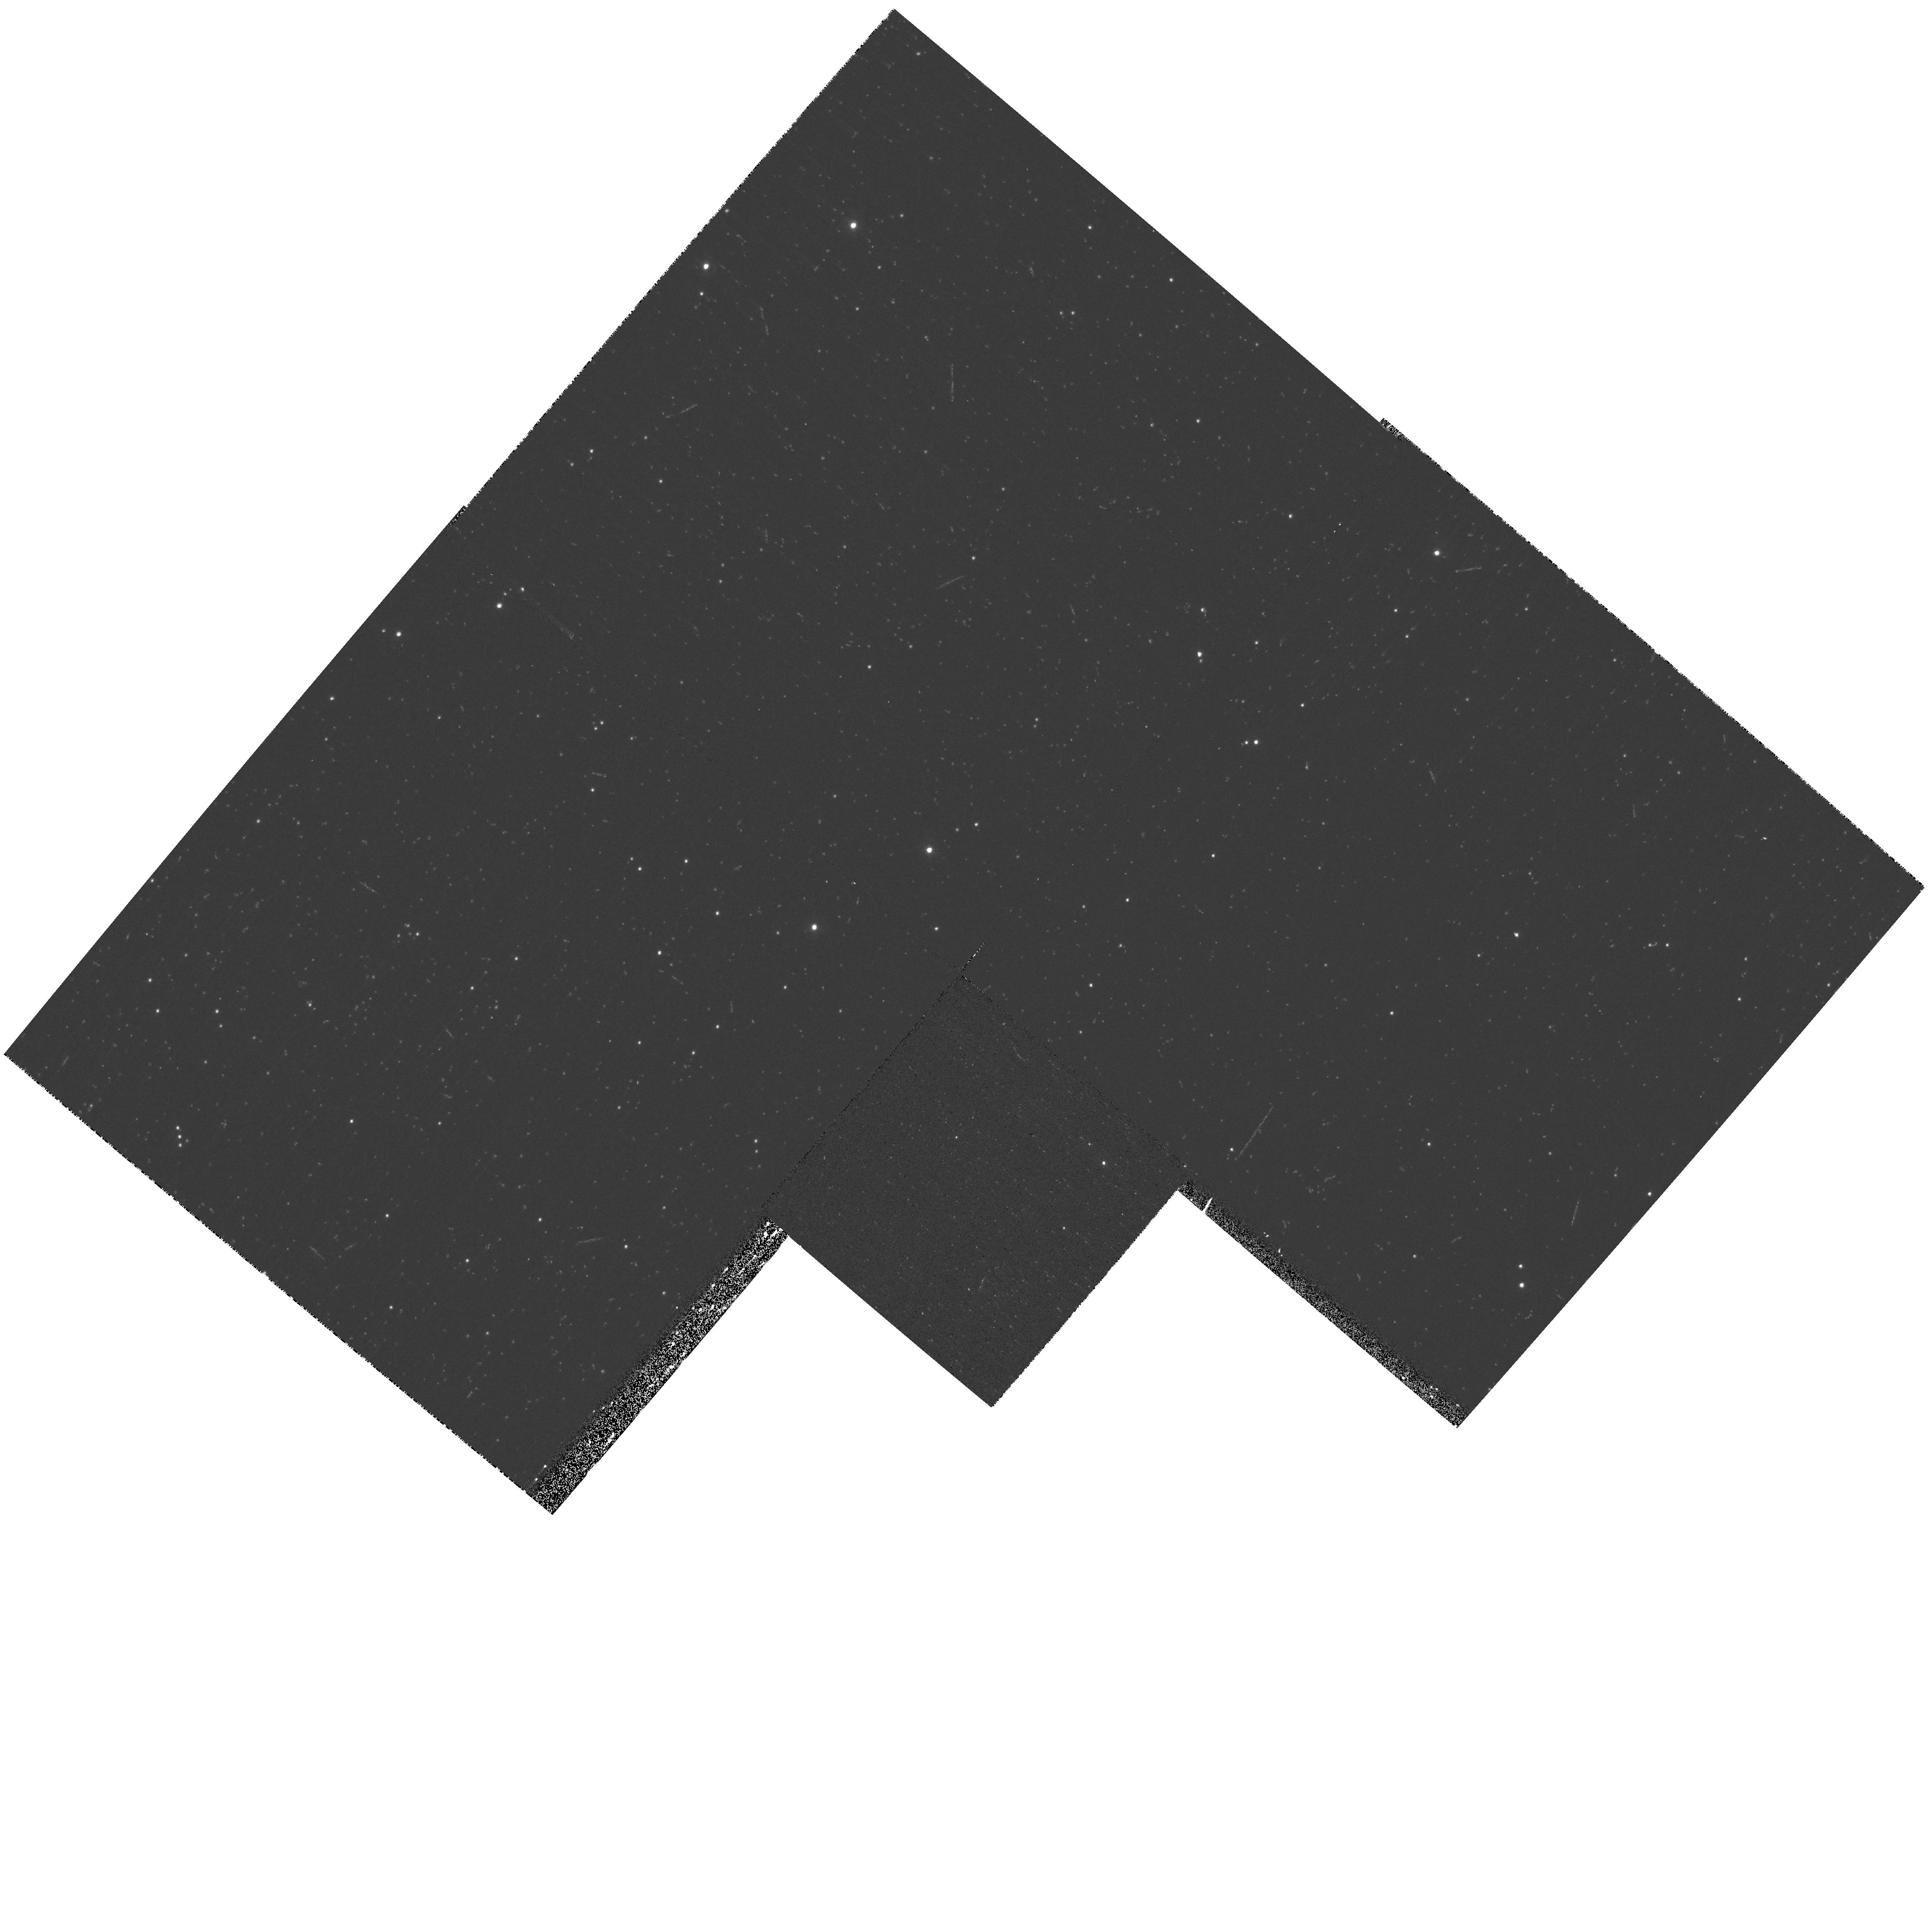
Target: LIST-1. Instrument: WFPC2/PC. Filter: F300W. Exposure: 7 min. Observation ID: hst_9634_bh_wfpc2_pc_f300w_u8gpbh

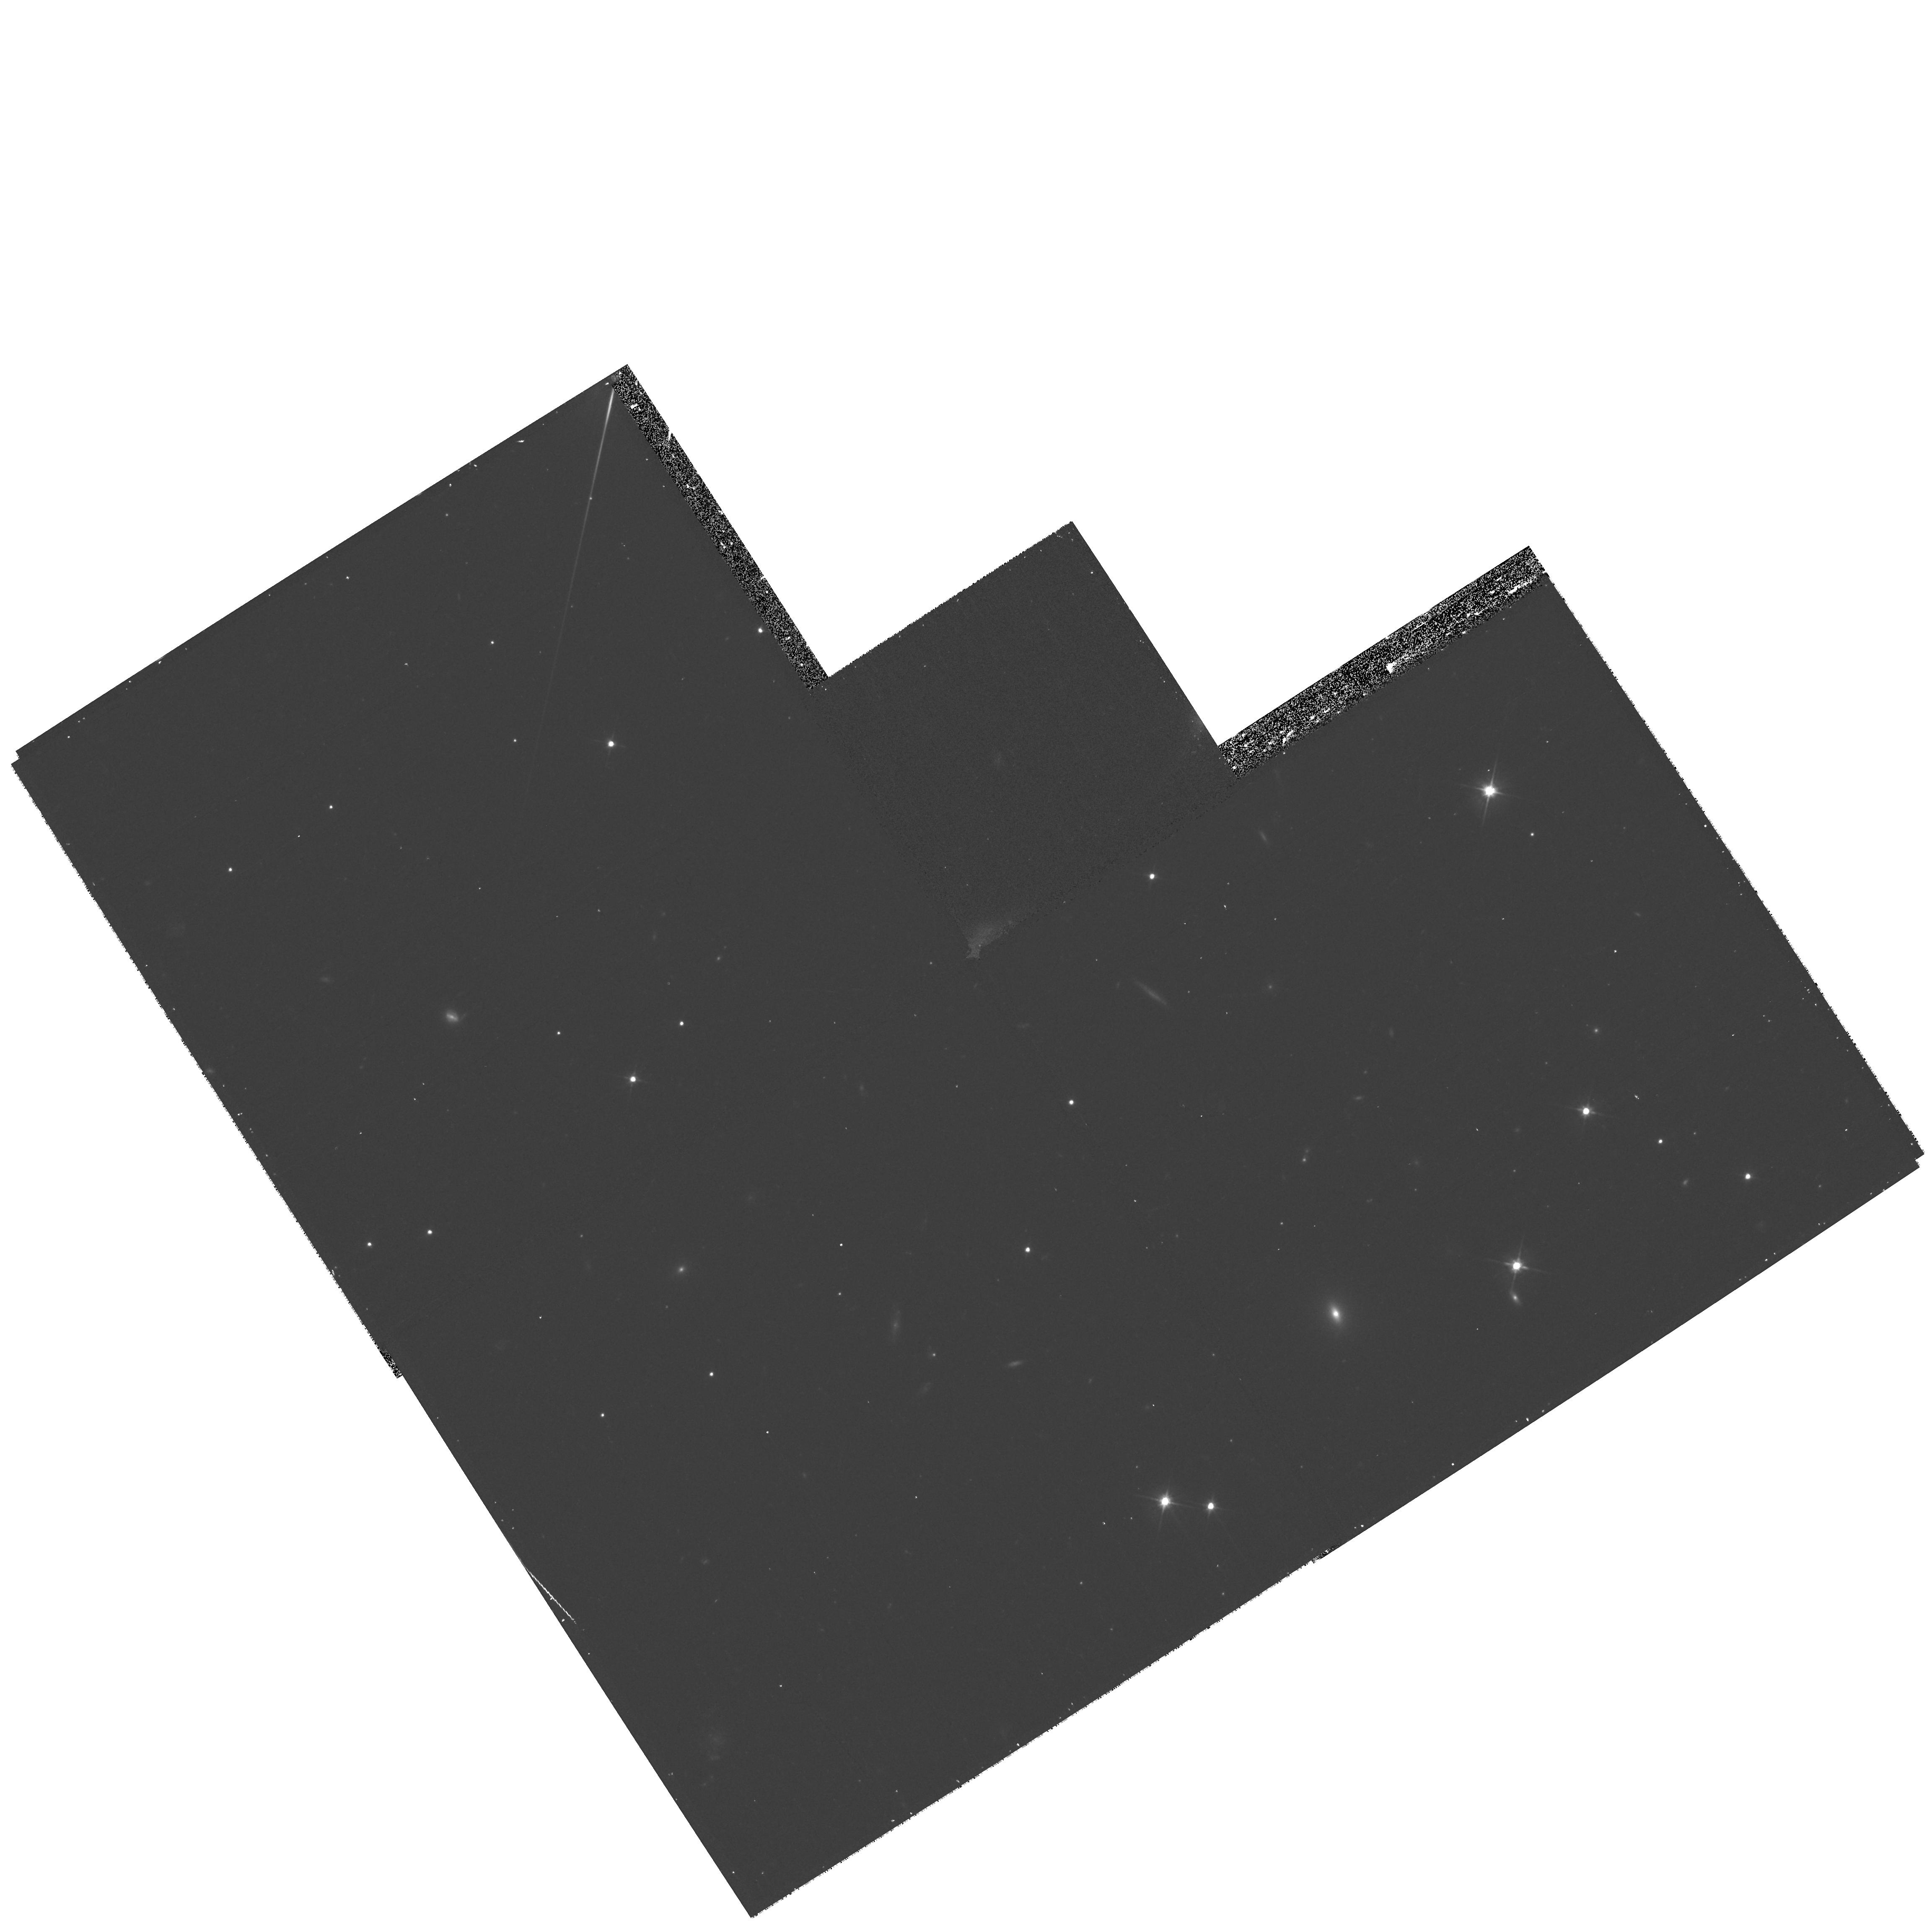
Target: LIST-2. Instrument: WFPC2/PC. Filter: F606W. Exposure: 17 min. Observation ID: hst_9634_bd_wfpc2_pc_f606w_u8gpbd

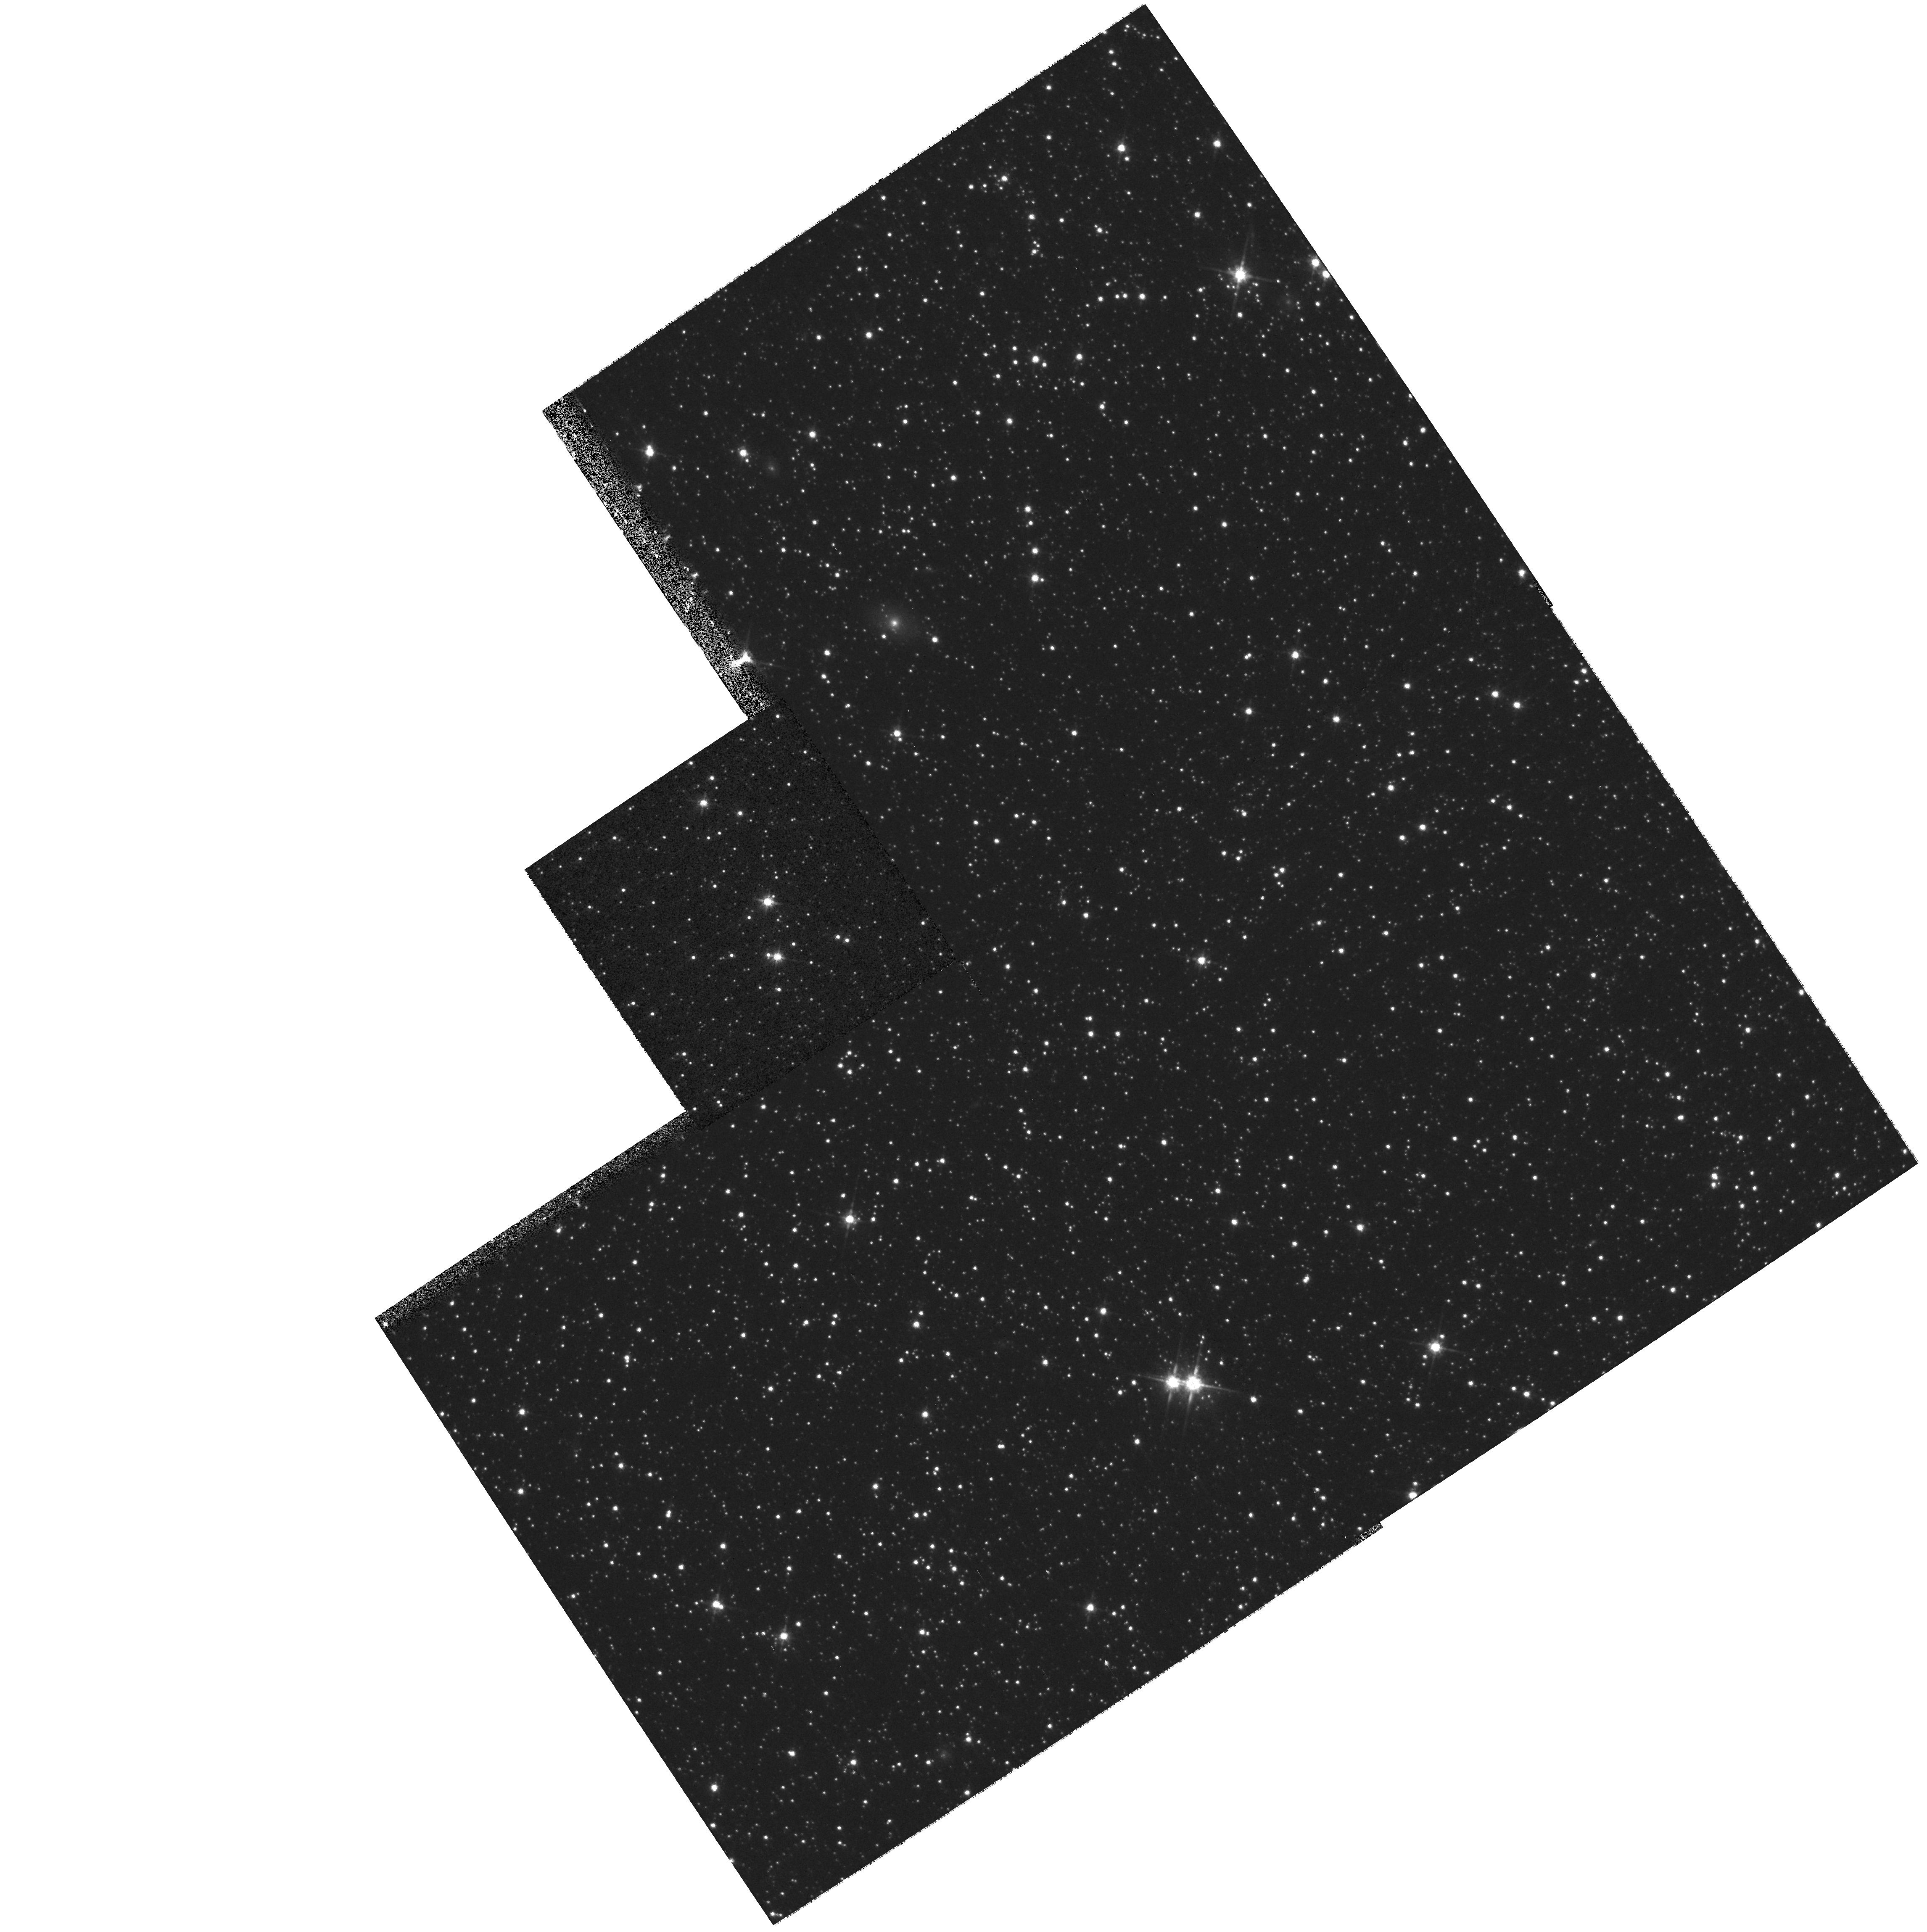
Target: LIST-1. Instrument: WFPC2/PC. Filter: F814W. Exposure: 7 min. Observation ID: hst_9634_at_wfpc2_pc_f814w_u8gpat

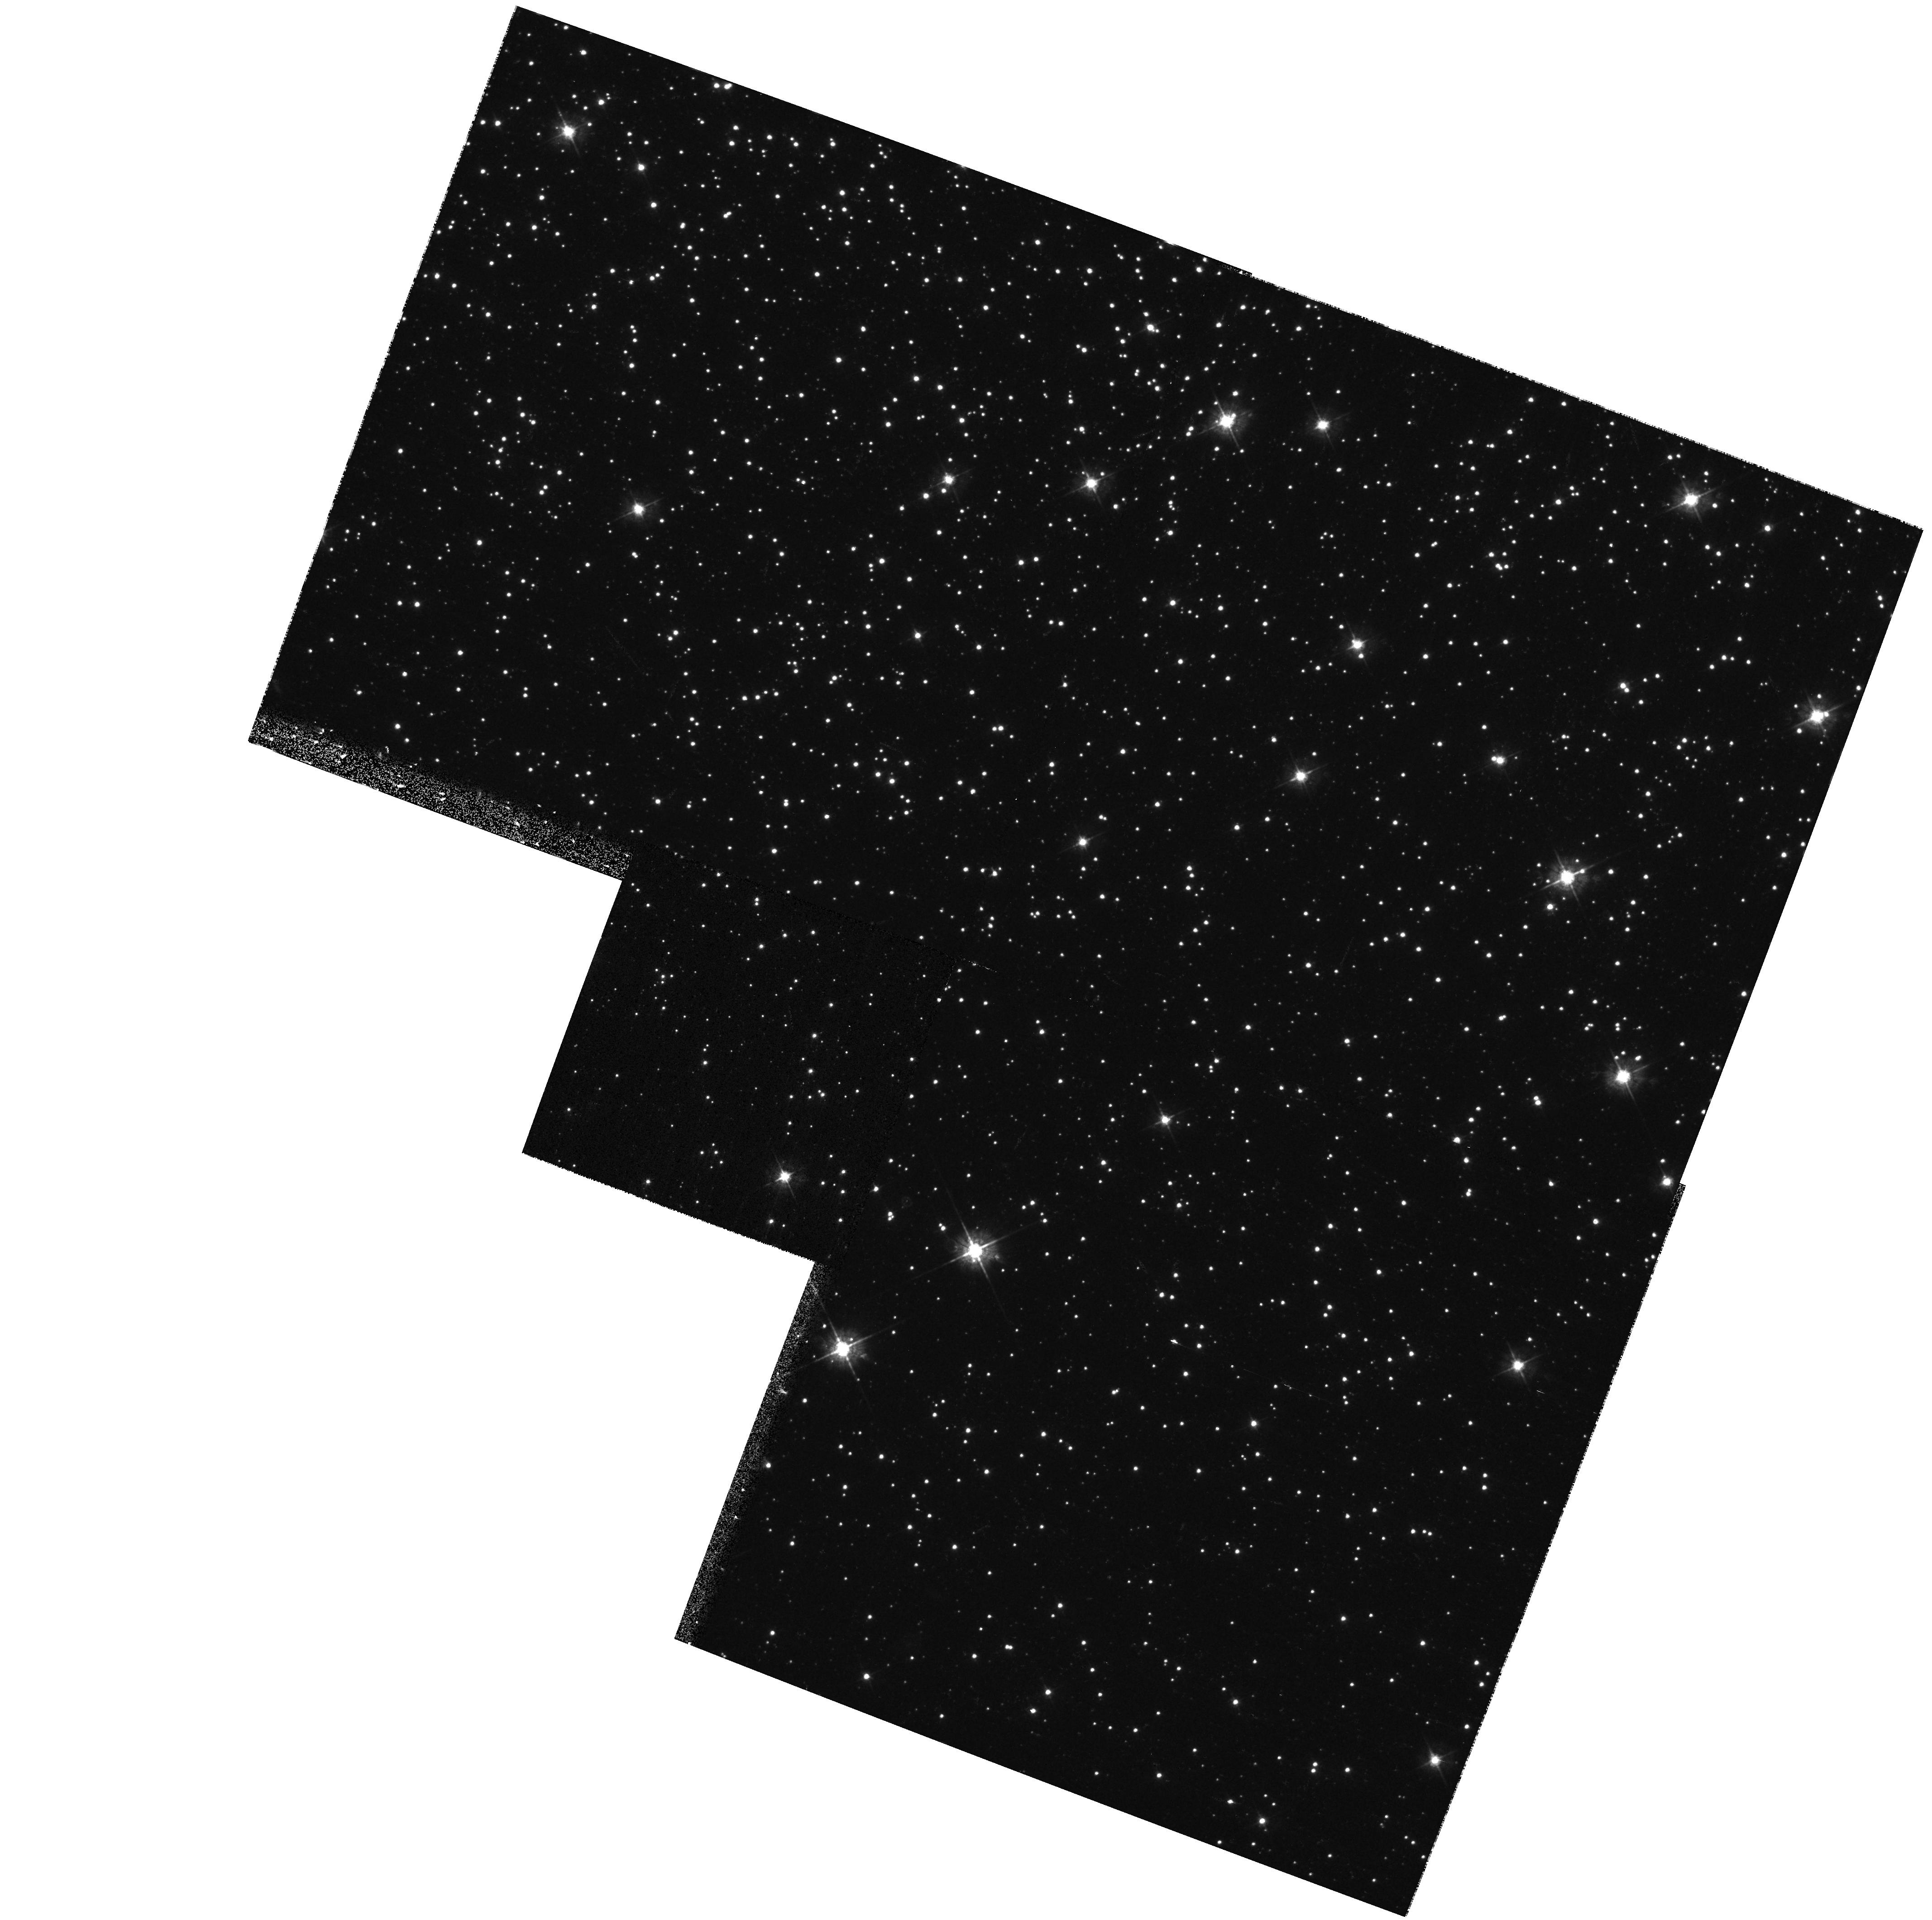
Target: LIST-1. Instrument: WFPC2/PC. Filter: F450W. Exposure: 6 min. Observation ID: hst_9634_ba_wfpc2_pc_f450w_u8gpba

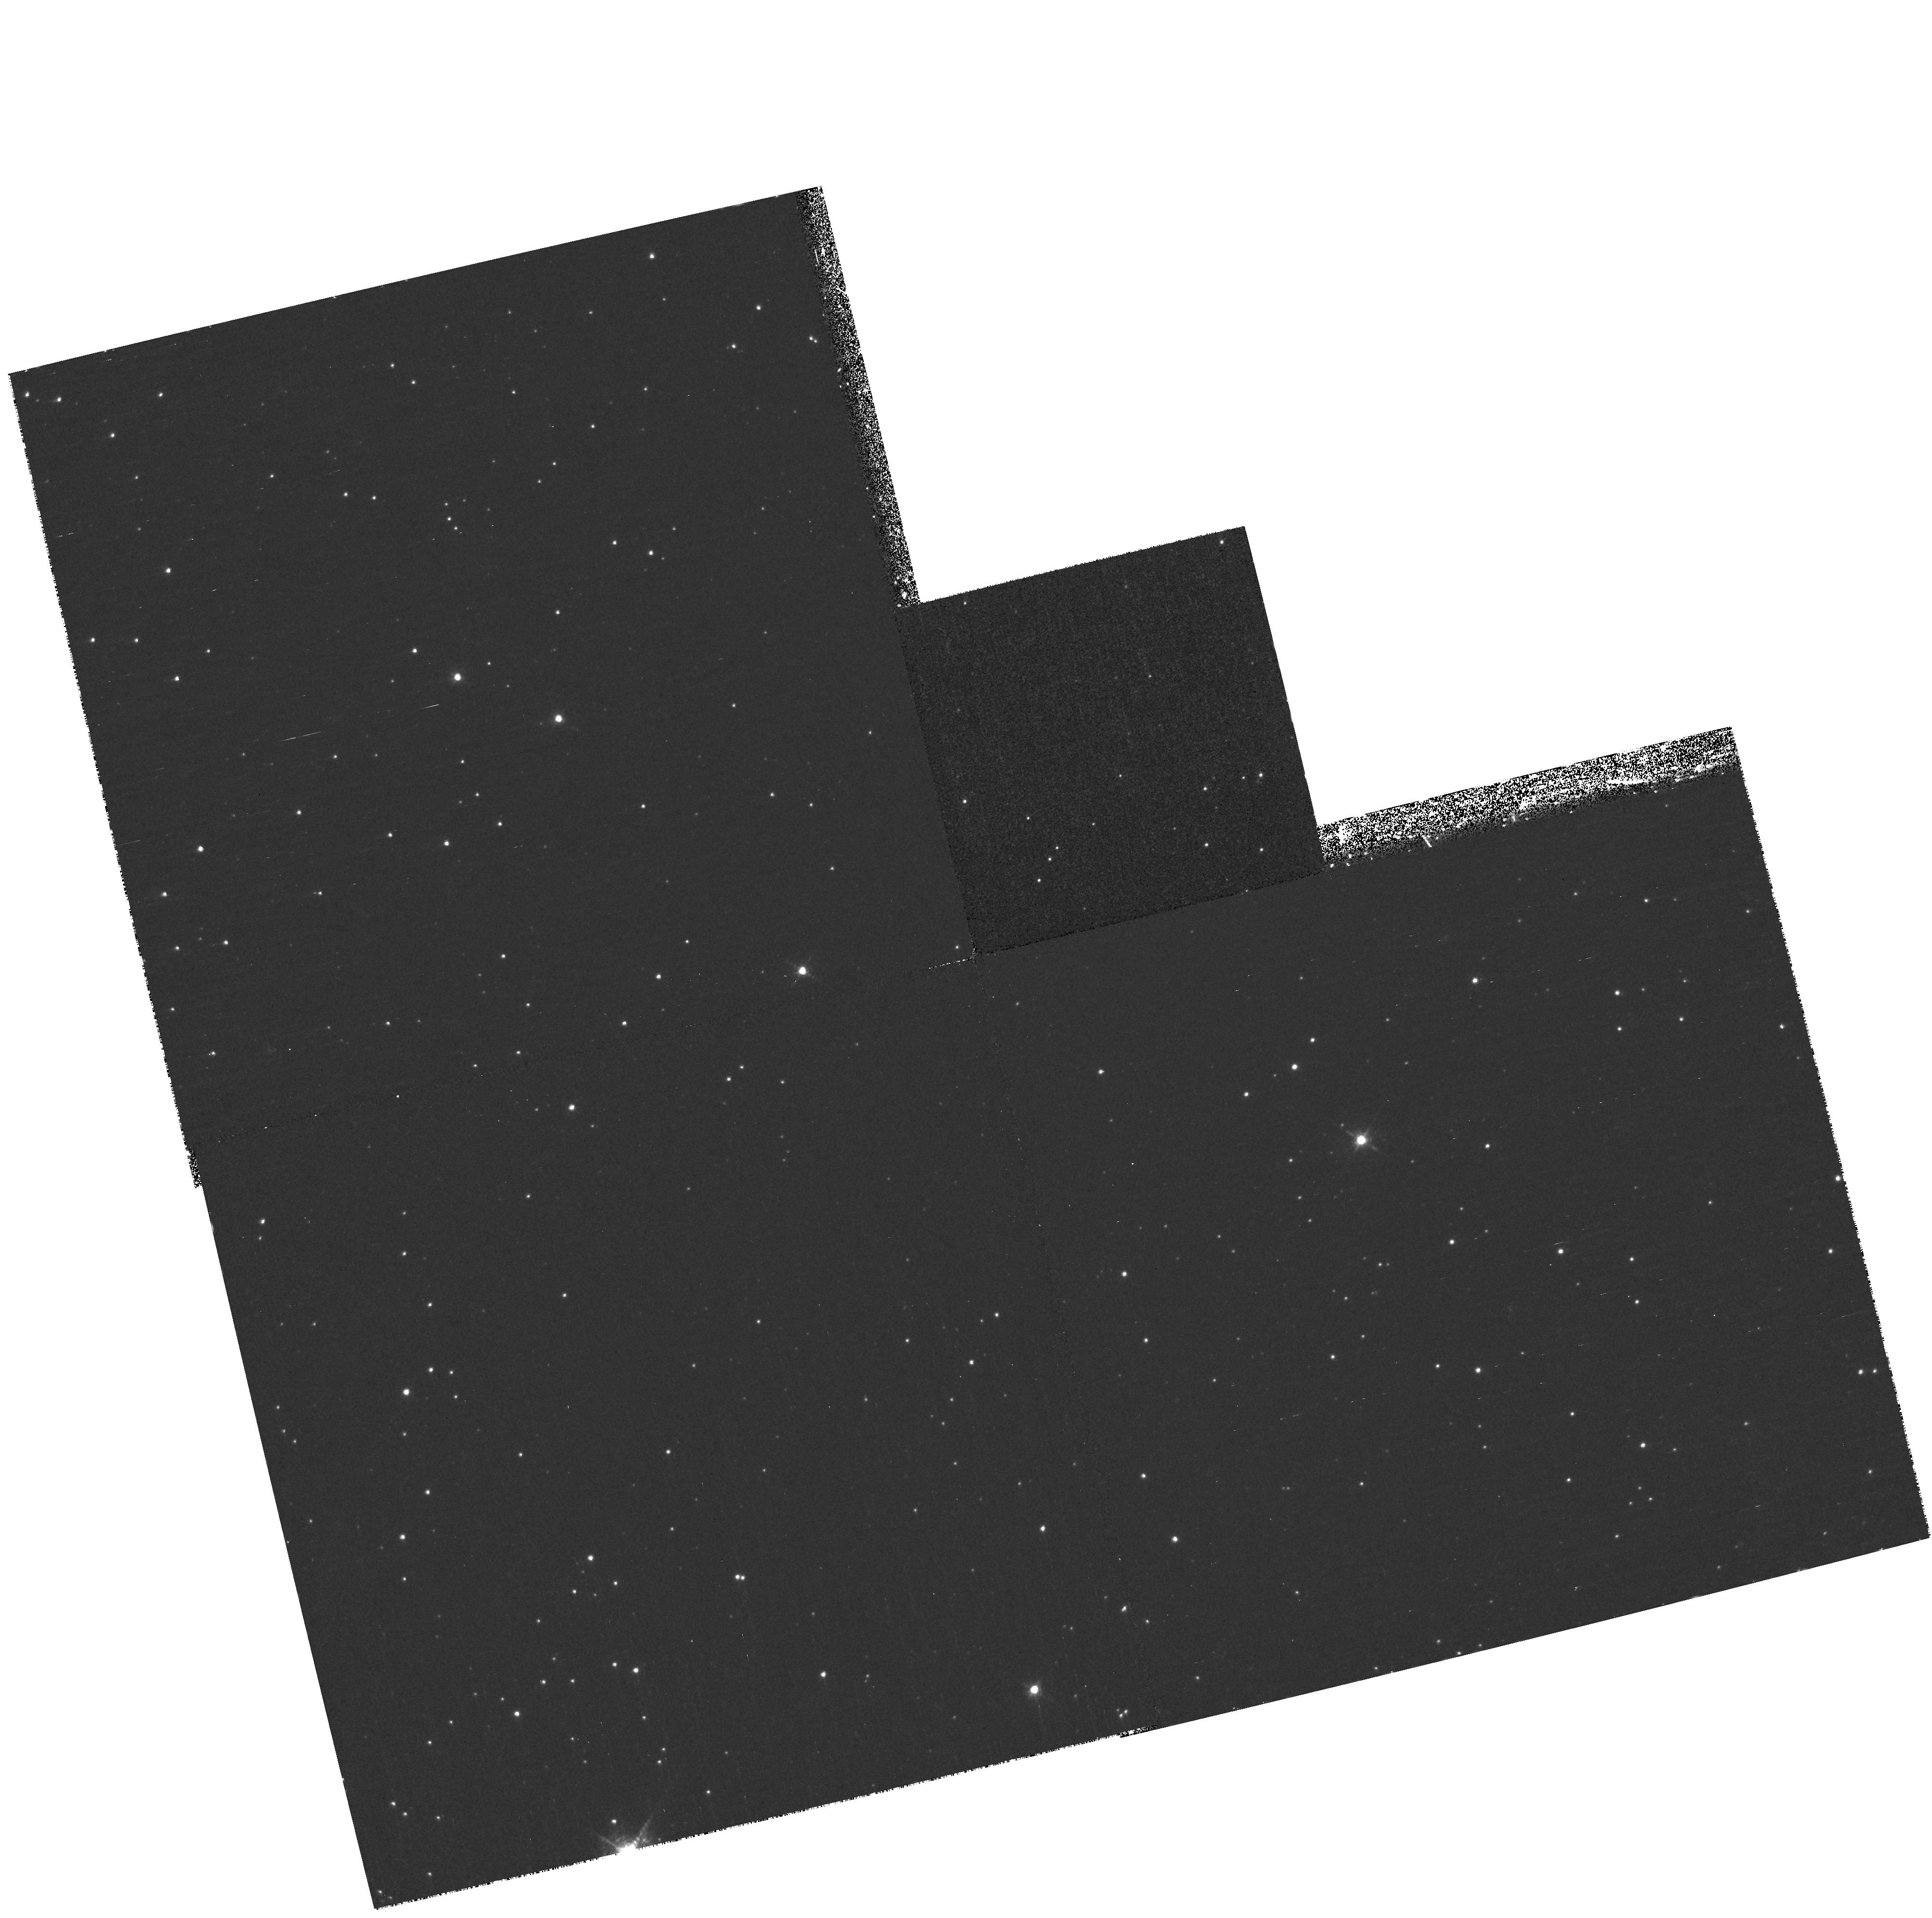
Target: LIST-1. Instrument: WFPC2/PC. Filter: F656N. Exposure: 50 min. Observation ID: hst_9634_br_wfpc2_pc_f656n_u8gpbr

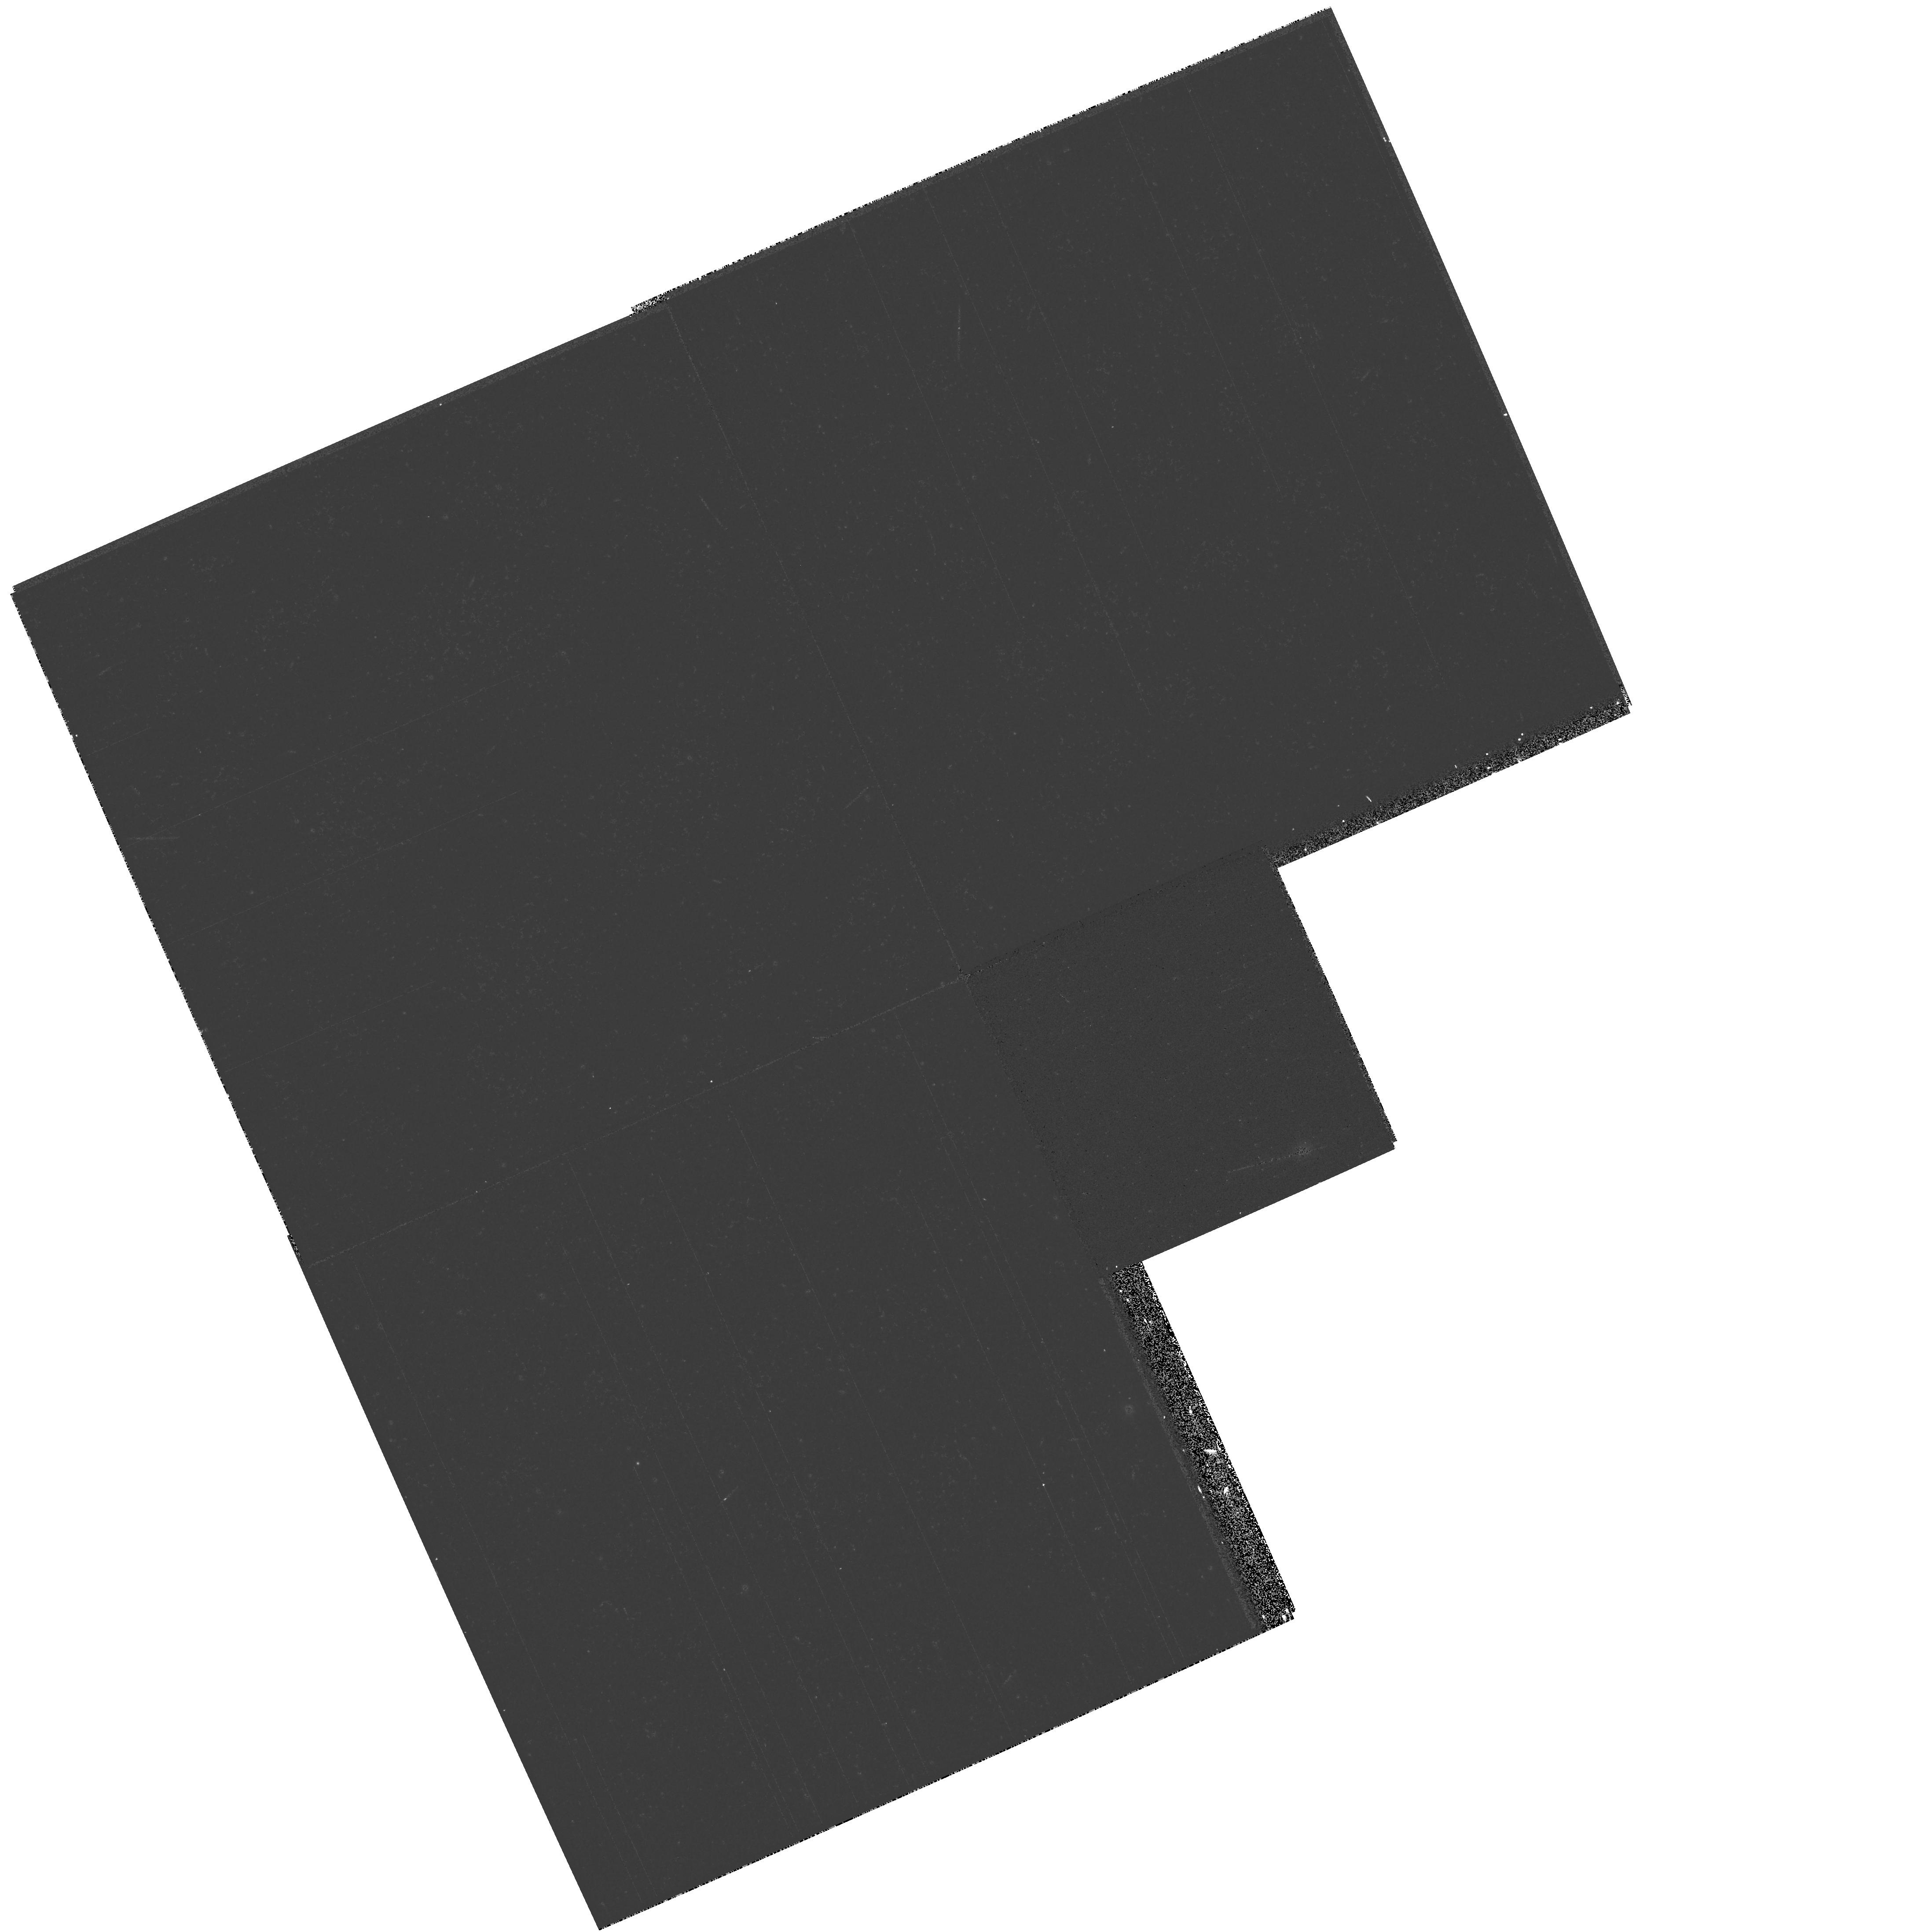
Target: LIST-1. Instrument: WFPC2/PC. Filter: F300W. Exposure: 6 min. Observation ID: hst_9634_bj_wfpc2_pc_f300w_u8gpbj

POMS Test Proposal: WFII targeted parallel archive proposal (PI: Rhoads, James)

The parallel opportunities available with WFPC2 in the neighborhood of bright galaxies are treated in a slightly different way from the normal pure parallels. Local Group galaxies offer the opportunity for a closer look at young stellar populations. Narrow-band images in F656N can be used both to identify young stars via their emission lines, and to map the gas distribution in star-forming regions. Thus, the filter F656N is added to the four standard filters. Near more distant galaxies, up to about 10 Mpc, we can map the population of globular clusters; for this purpose, F300W is less useful, and only F450W, F606W, and F814W will be used.